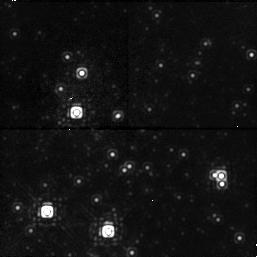
Target: NGC4147-1. Instrument: NICMOS/NIC1. Filter: F145M. Exposure: 6 min. Observation ID: n3ya39010

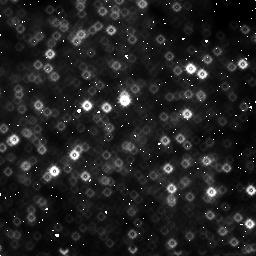
Target: GALCENTER-4. Instrument: NICMOS/NIC3. Filter: F160W. Exposure: 6 min. Observation ID: n3ya170c0

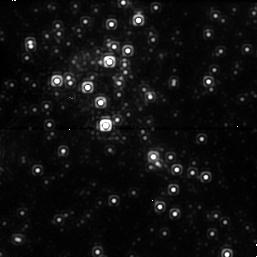
Target: GALCENTER-1. Instrument: NICMOS/NIC1. Filter: F145M. Exposure: 6 min. Observation ID: n3ya13010

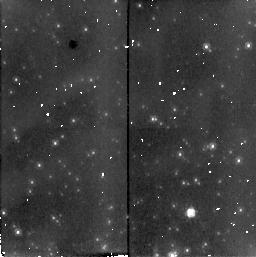
Target: NGC4147-3. Instrument: NICMOS/NIC2. Filter: F160W. Exposure: 6 min. Observation ID: n3ya39080

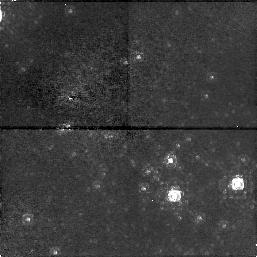
Target: NGC4147-4. Instrument: NICMOS/NIC1. Filter: F145M. Exposure: 6 min. Observation ID: n3ya090a0

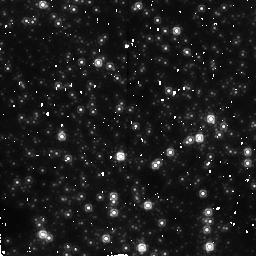
Target: GALCENTER. Instrument: NICMOS/NIC2. Filter: F160W. Exposure: 6 min. Observation ID: n3ya050e0

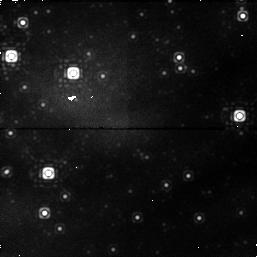
Target: NGC4147-2. Instrument: NICMOS/NIC1. Filter: F145M. Exposure: 6 min. Observation ID: n3ya01020

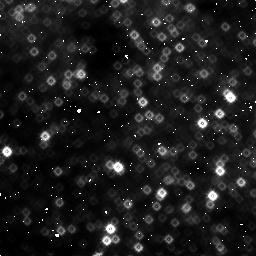
Target: GALCENTER-2. Instrument: NICMOS/NIC3. Filter: F160W. Exposure: 6 min. Observation ID: n3ya10060

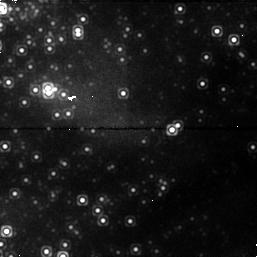
Target: GALCENTER-3. Instrument: NICMOS/NIC1. Filter: F145M. Exposure: 6 min. Observation ID: n3ya02030

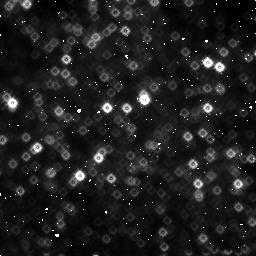
Target: GALCENTER-4. Instrument: NICMOS/NIC3. Filter: F160W. Exposure: 6 min. Observation ID: n3ya130c0

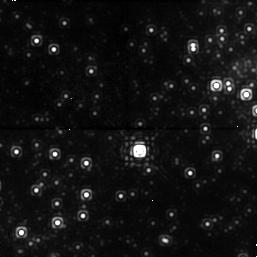
Target: GALCENTER-4. Instrument: NICMOS/NIC1. Filter: F145M. Exposure: 6 min. Observation ID: n3ya170a0

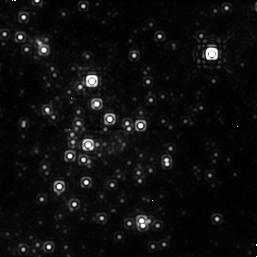
Target: GALCENTER. Instrument: NICMOS/NIC1. Filter: F145M. Exposure: 6 min. Observation ID: n3ya050d0

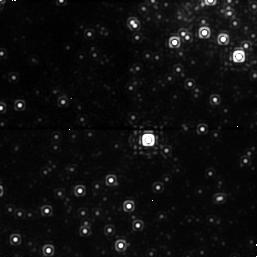
Target: GALCENTER-4. Instrument: NICMOS/NIC1. Filter: F145M. Exposure: 6 min. Observation ID: n3ya100a0

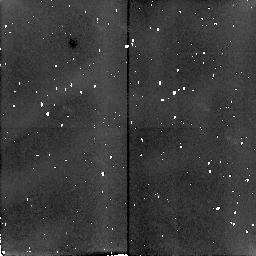
Target: NGC4147-2. Instrument: NICMOS/NIC2. Filter: F160W. Exposure: 6 min. Observation ID: n3ya09050

PROPER MOTION OF STARS NEAR SGRA* (PI: Becklin, Eric E.)

Sgr A* may be a black hole with a mass close to a million solar masses. Radial velocity data suggest that a large unseen mass coincides with SgrA*, but uncertainties in the shapes of the stellar orbits and the possiblity of distributed forms of dark matter being present have limited our ability to determine a precise mass for SgrA*. Proper motions measured over the lifetime of NICMOS will yield an accurate mass for Sgr A* and hence settle the issue of its black hole character. The locations of the Galactic Center sources will be measured one per year. At several epochs, NGC 4147, a globular cluster with low velocity dispersion and lying at a distance where the same exposure pattern as on the Galactic Center can be used, will also be observed as a check on the fidelity of the proper motions. N.B. This program requires 1 orbit in cycle 10 and 2 in cycle 11. The phase I exposure list could not handle these entries.